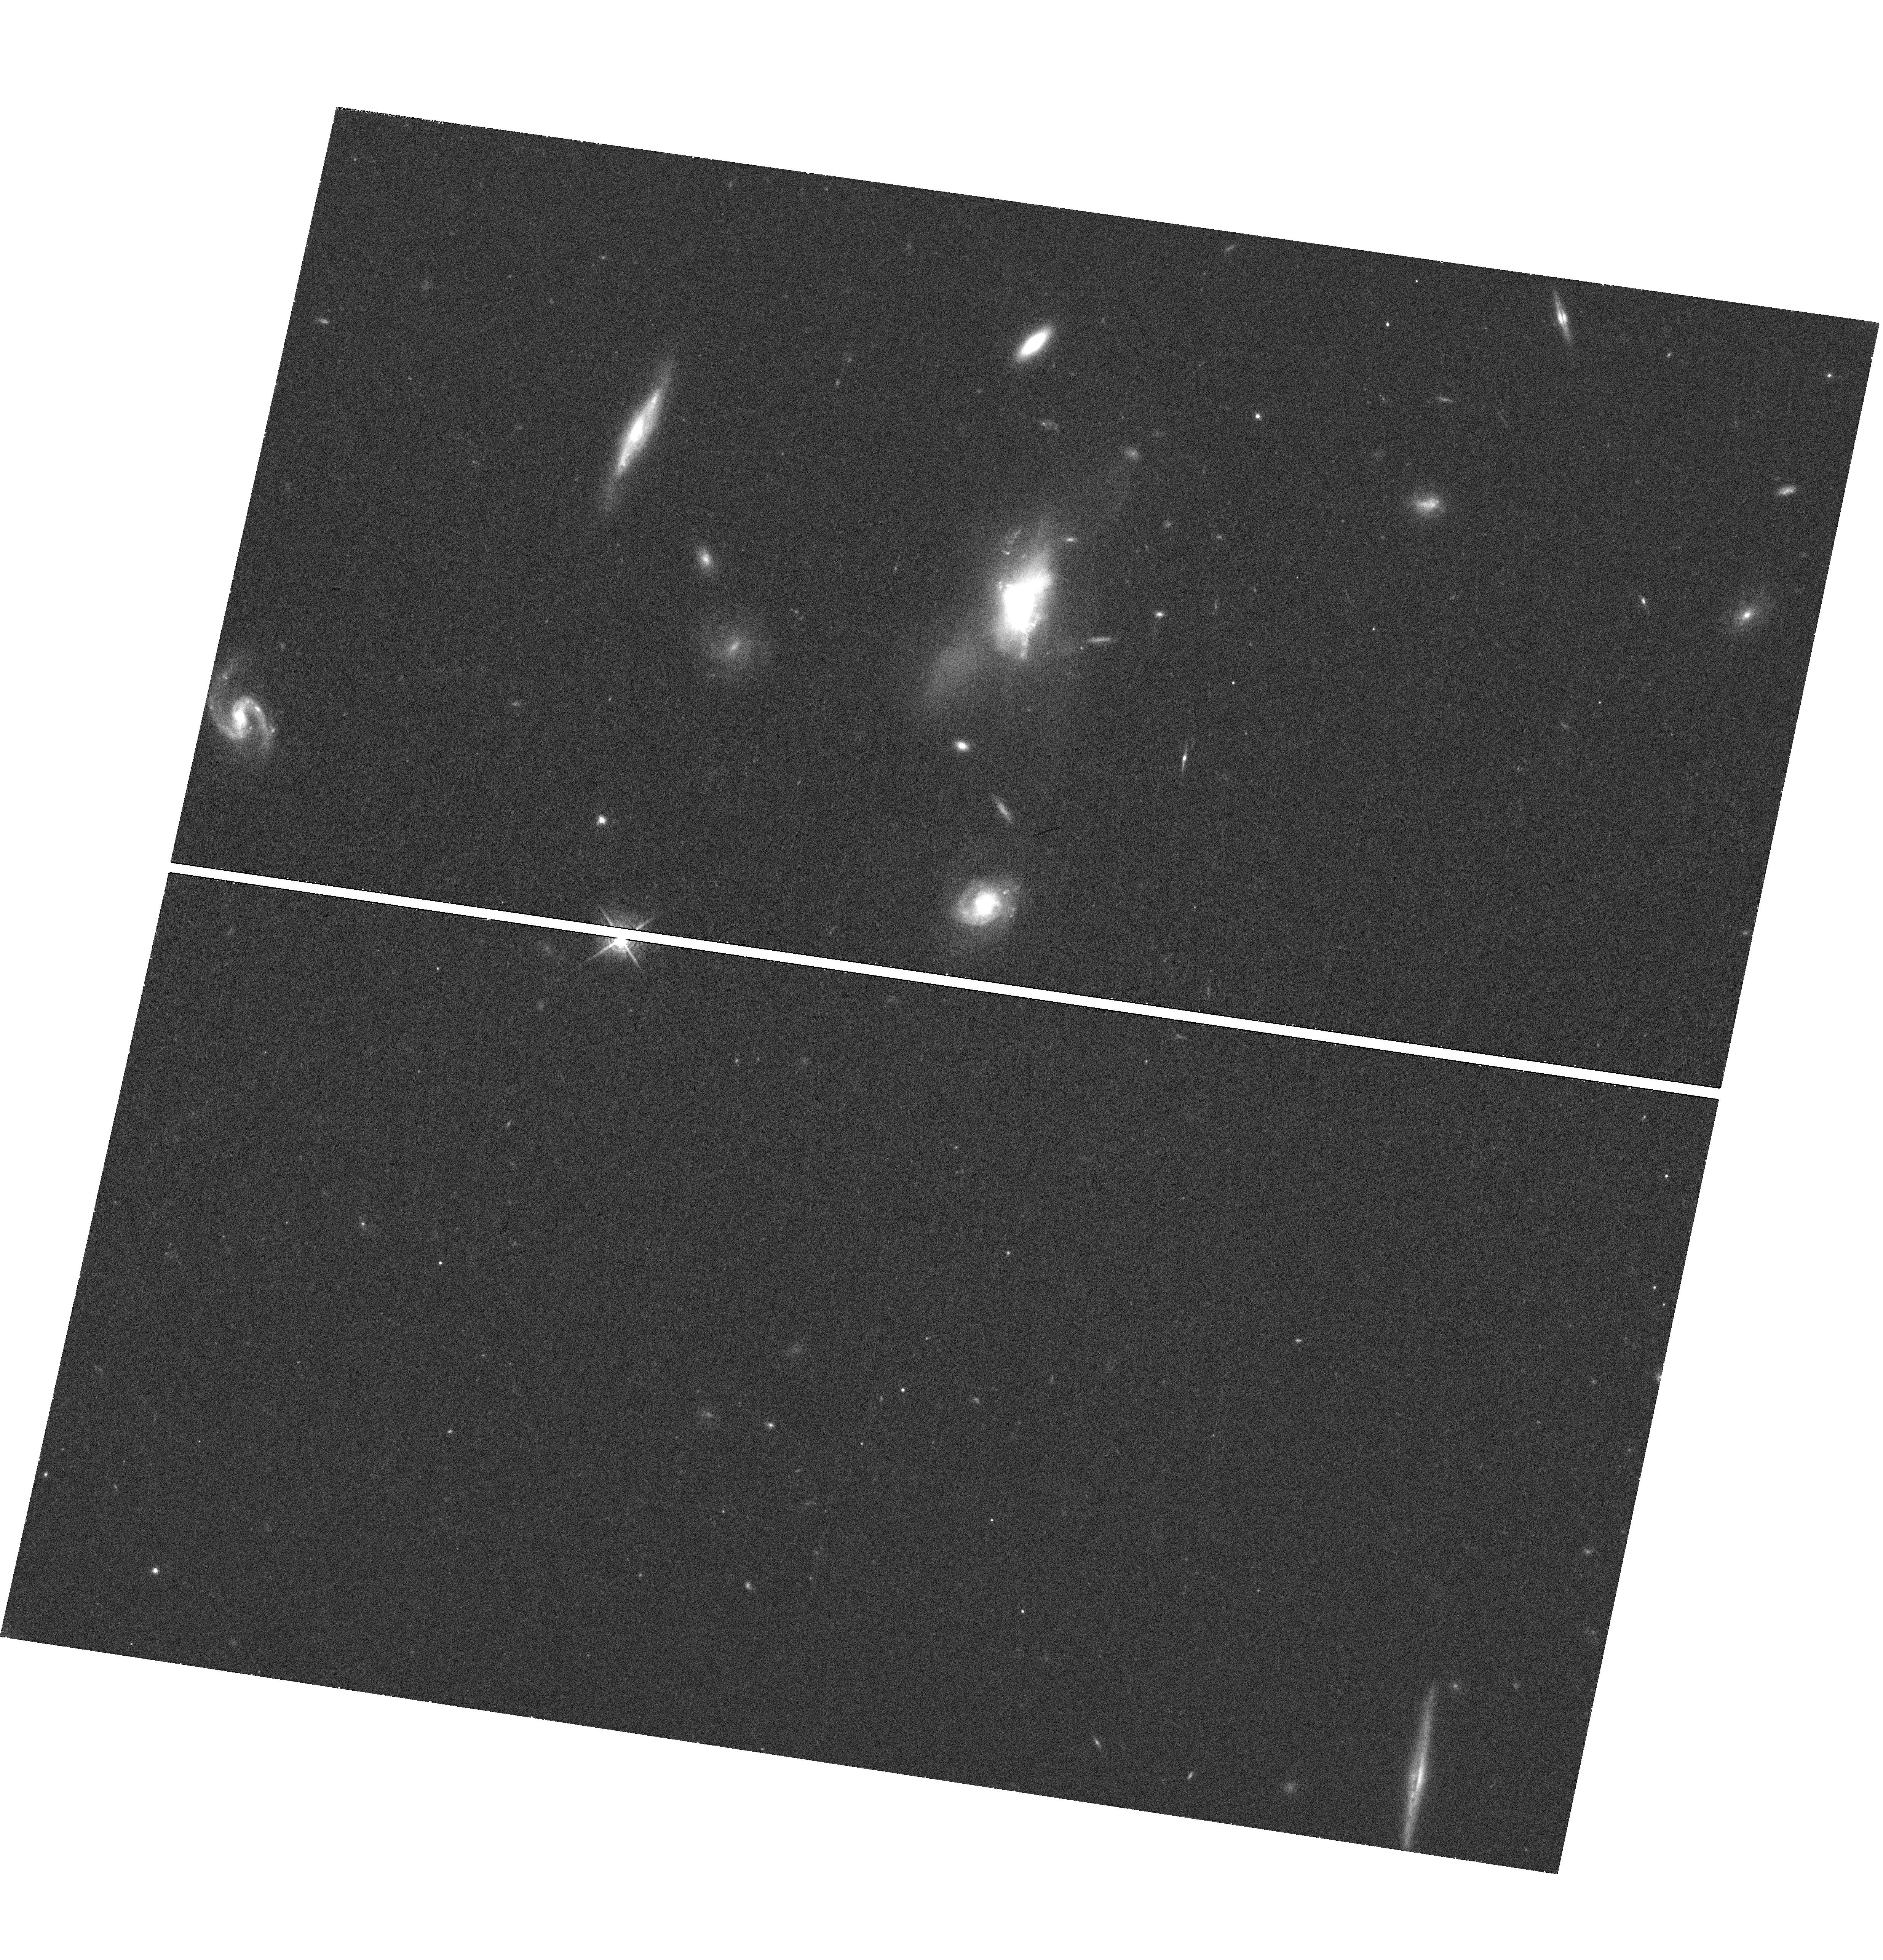
Target: SDSSJ1356+1026
Instrument: WFC3/UVIS
Filter: F621M
Exposure: 42 min
Observation ID: hst_13944_01_wfc3_uvis_f621m_icrt01

Extended X-ray Emission From A Quasar-Driven Superbubble (PI: Greene, Jenny Emma)

We propose to look for the X-ray component of a bona-fide quasar-driven wind, manifested as a 20 kpc-scale superbubble in the warm ionized gas of its host galaxy. With ALMA and JVLA observations, we have ruled out star formation or a radio jet as the source of the outflow, and we have detected very soft (<1 keV) X-ray photons spatially coincident with the superbubble. With our existing 20 ks observation, we cannot determine whether the X-rays arise from the hot outflow or photoionized gas. With an additional 80ks observation (100ks total), we will use the X-ray morphology and spectrum to distinguish these two possibilities. A single-orbit HST observation will allow us to both build a pure emission-line map of the outflow and (via scattered light) teach us about the ambient density in the outflow.